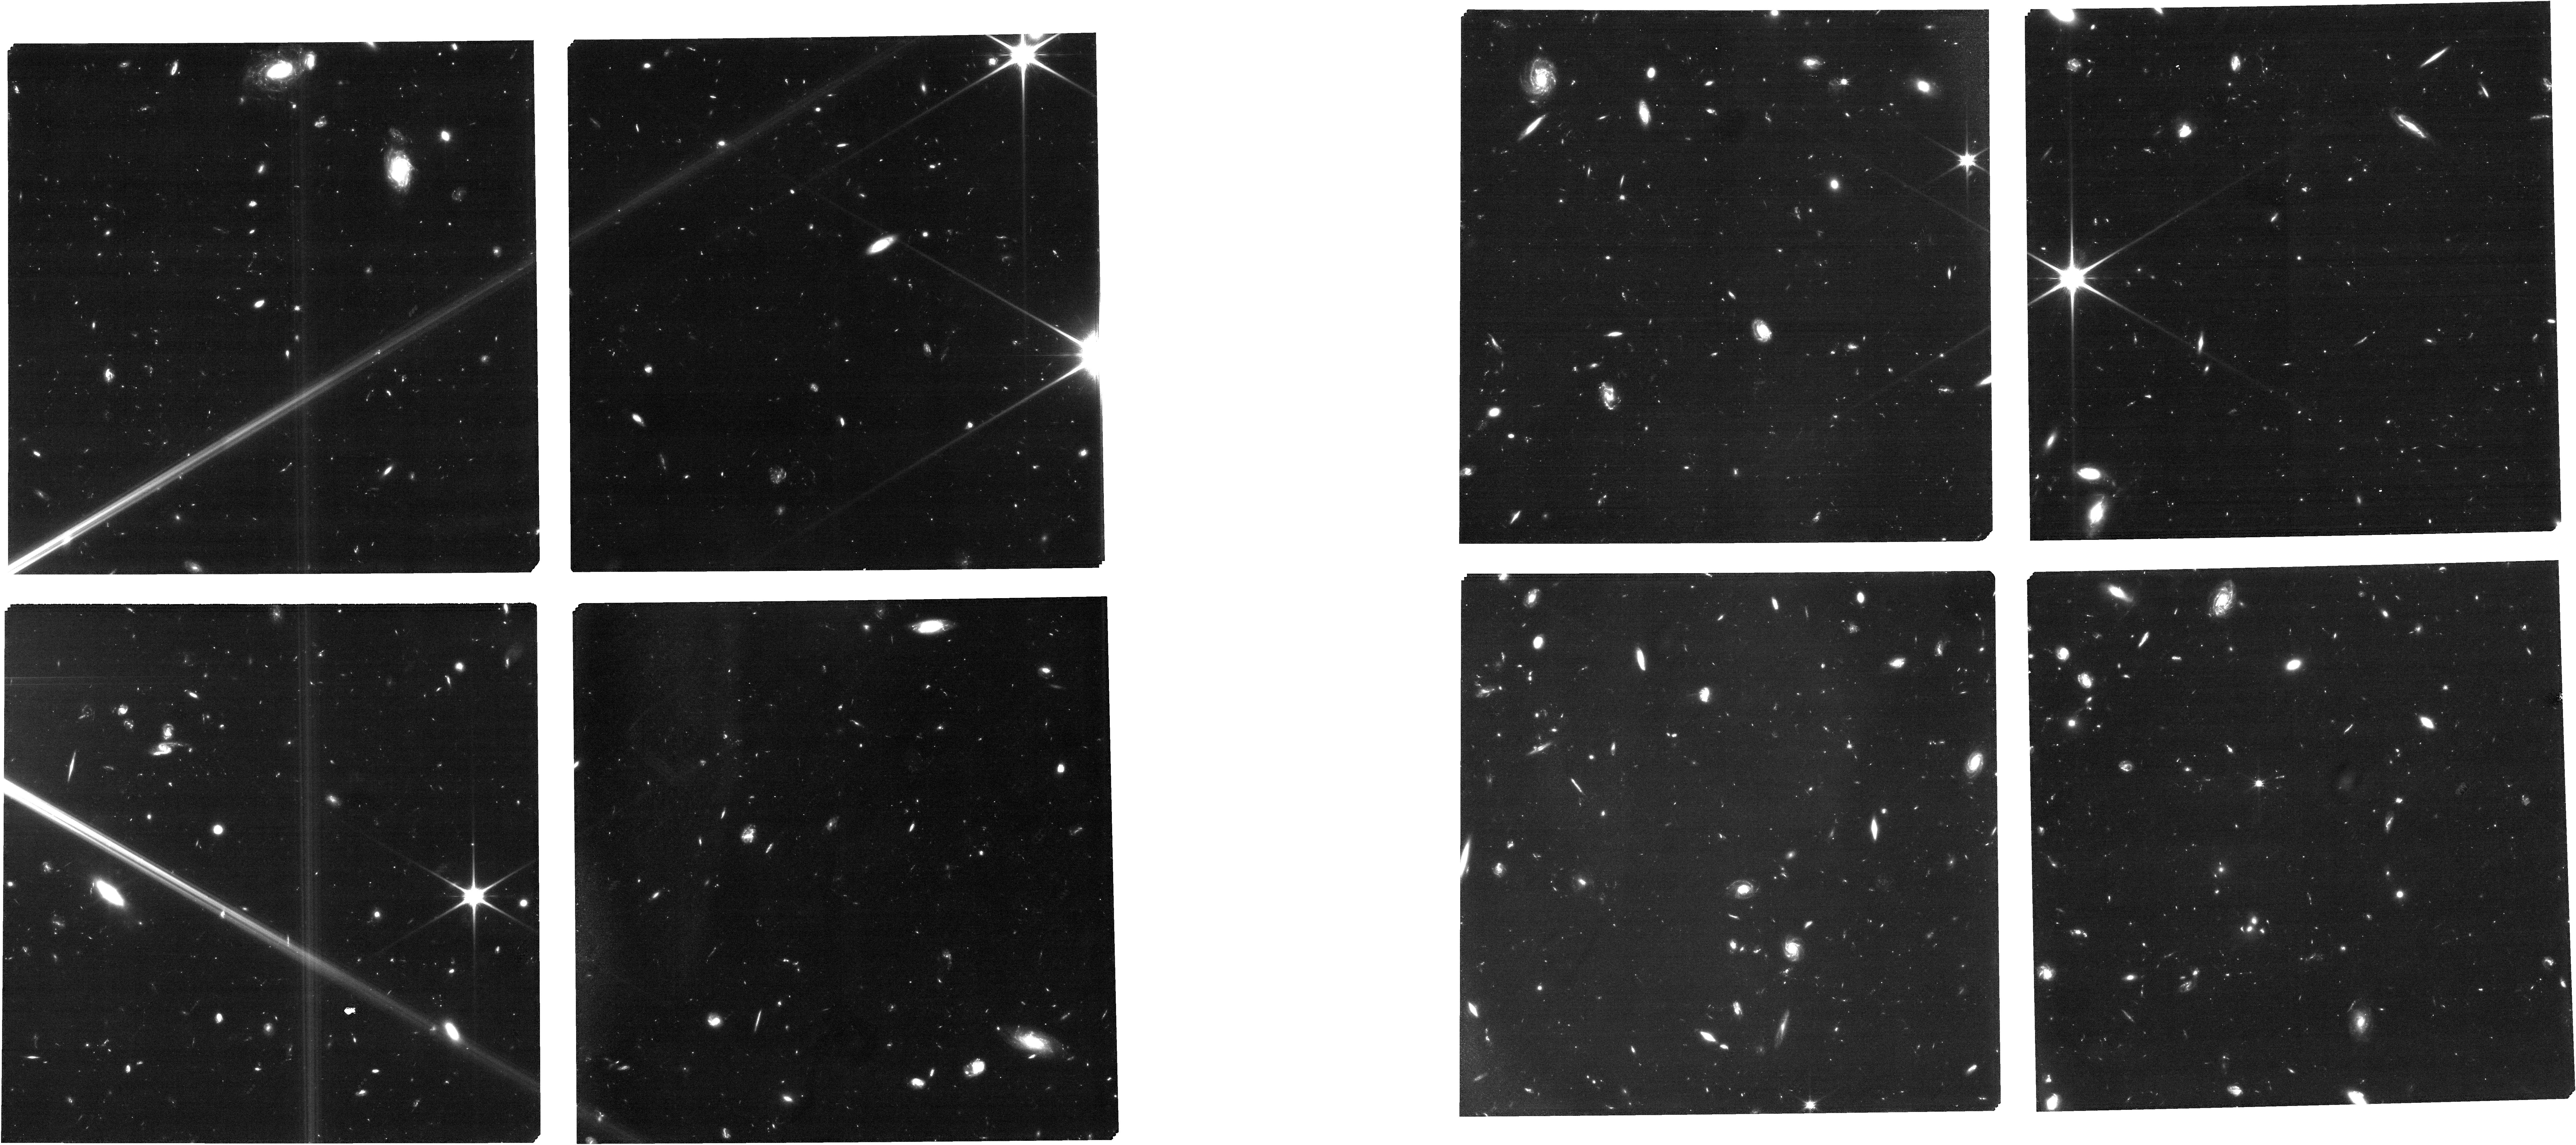
Target: v16
Instrument: NIRCAM
Filter: F090W
Exposure: 4.4 h
Observation ID: jw01199-o021_t014_nircam_clear-f090w

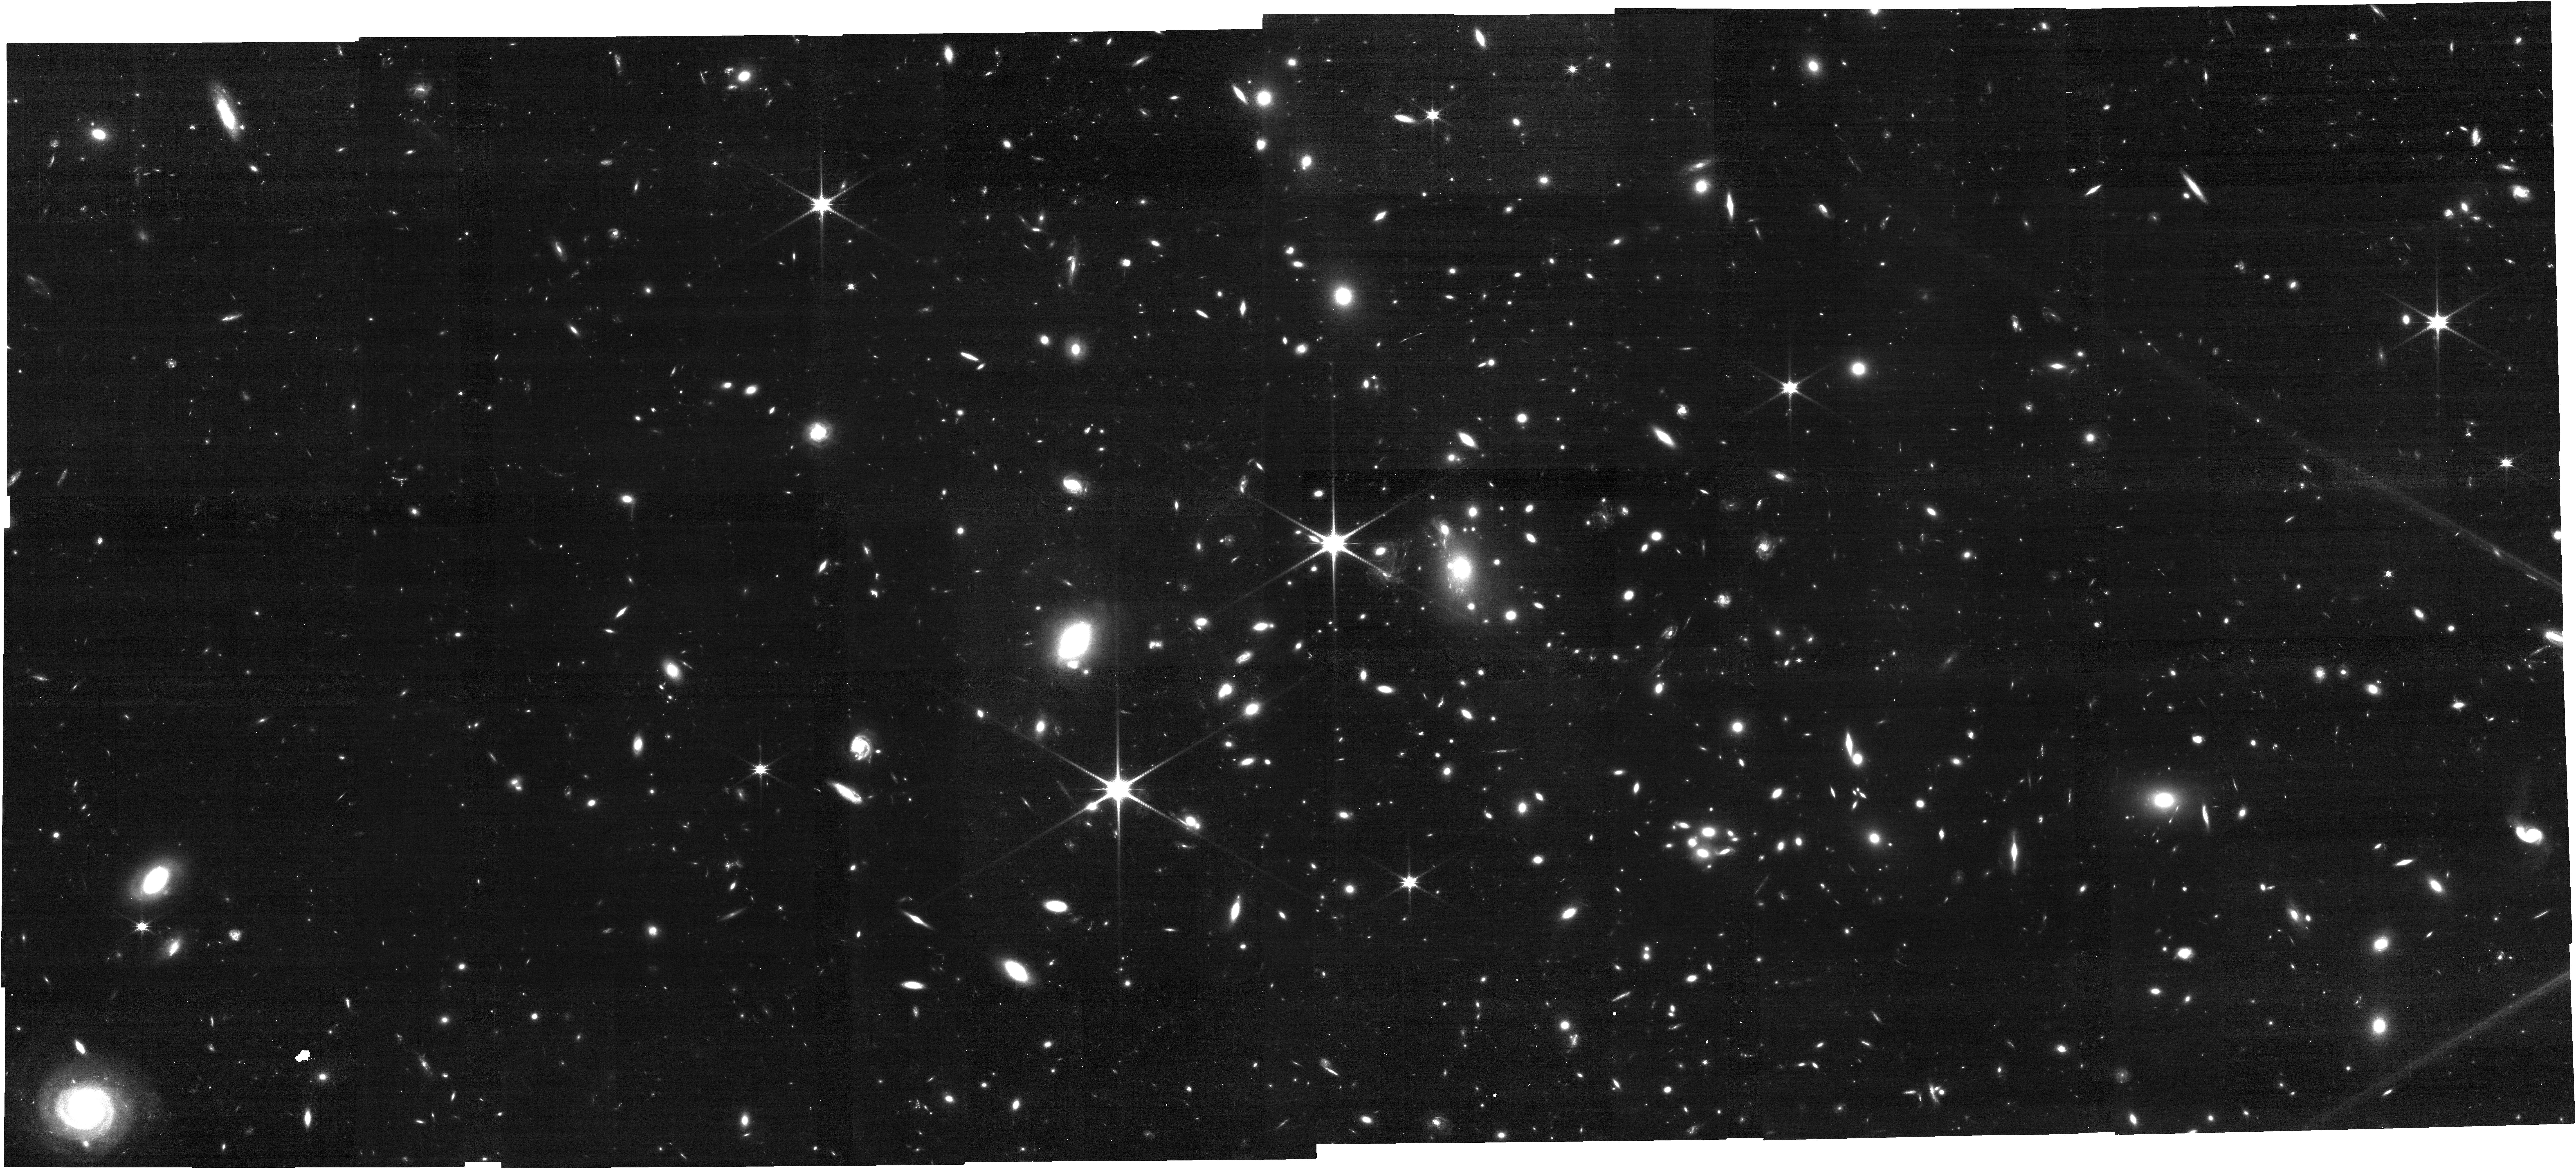
Target: MACS-J1149.6+2223
Instrument: NIRCAM
Filter: F115W
Exposure: 1.1 h
Observation ID: jw01199-o005_t001_nircam_clear-f115w

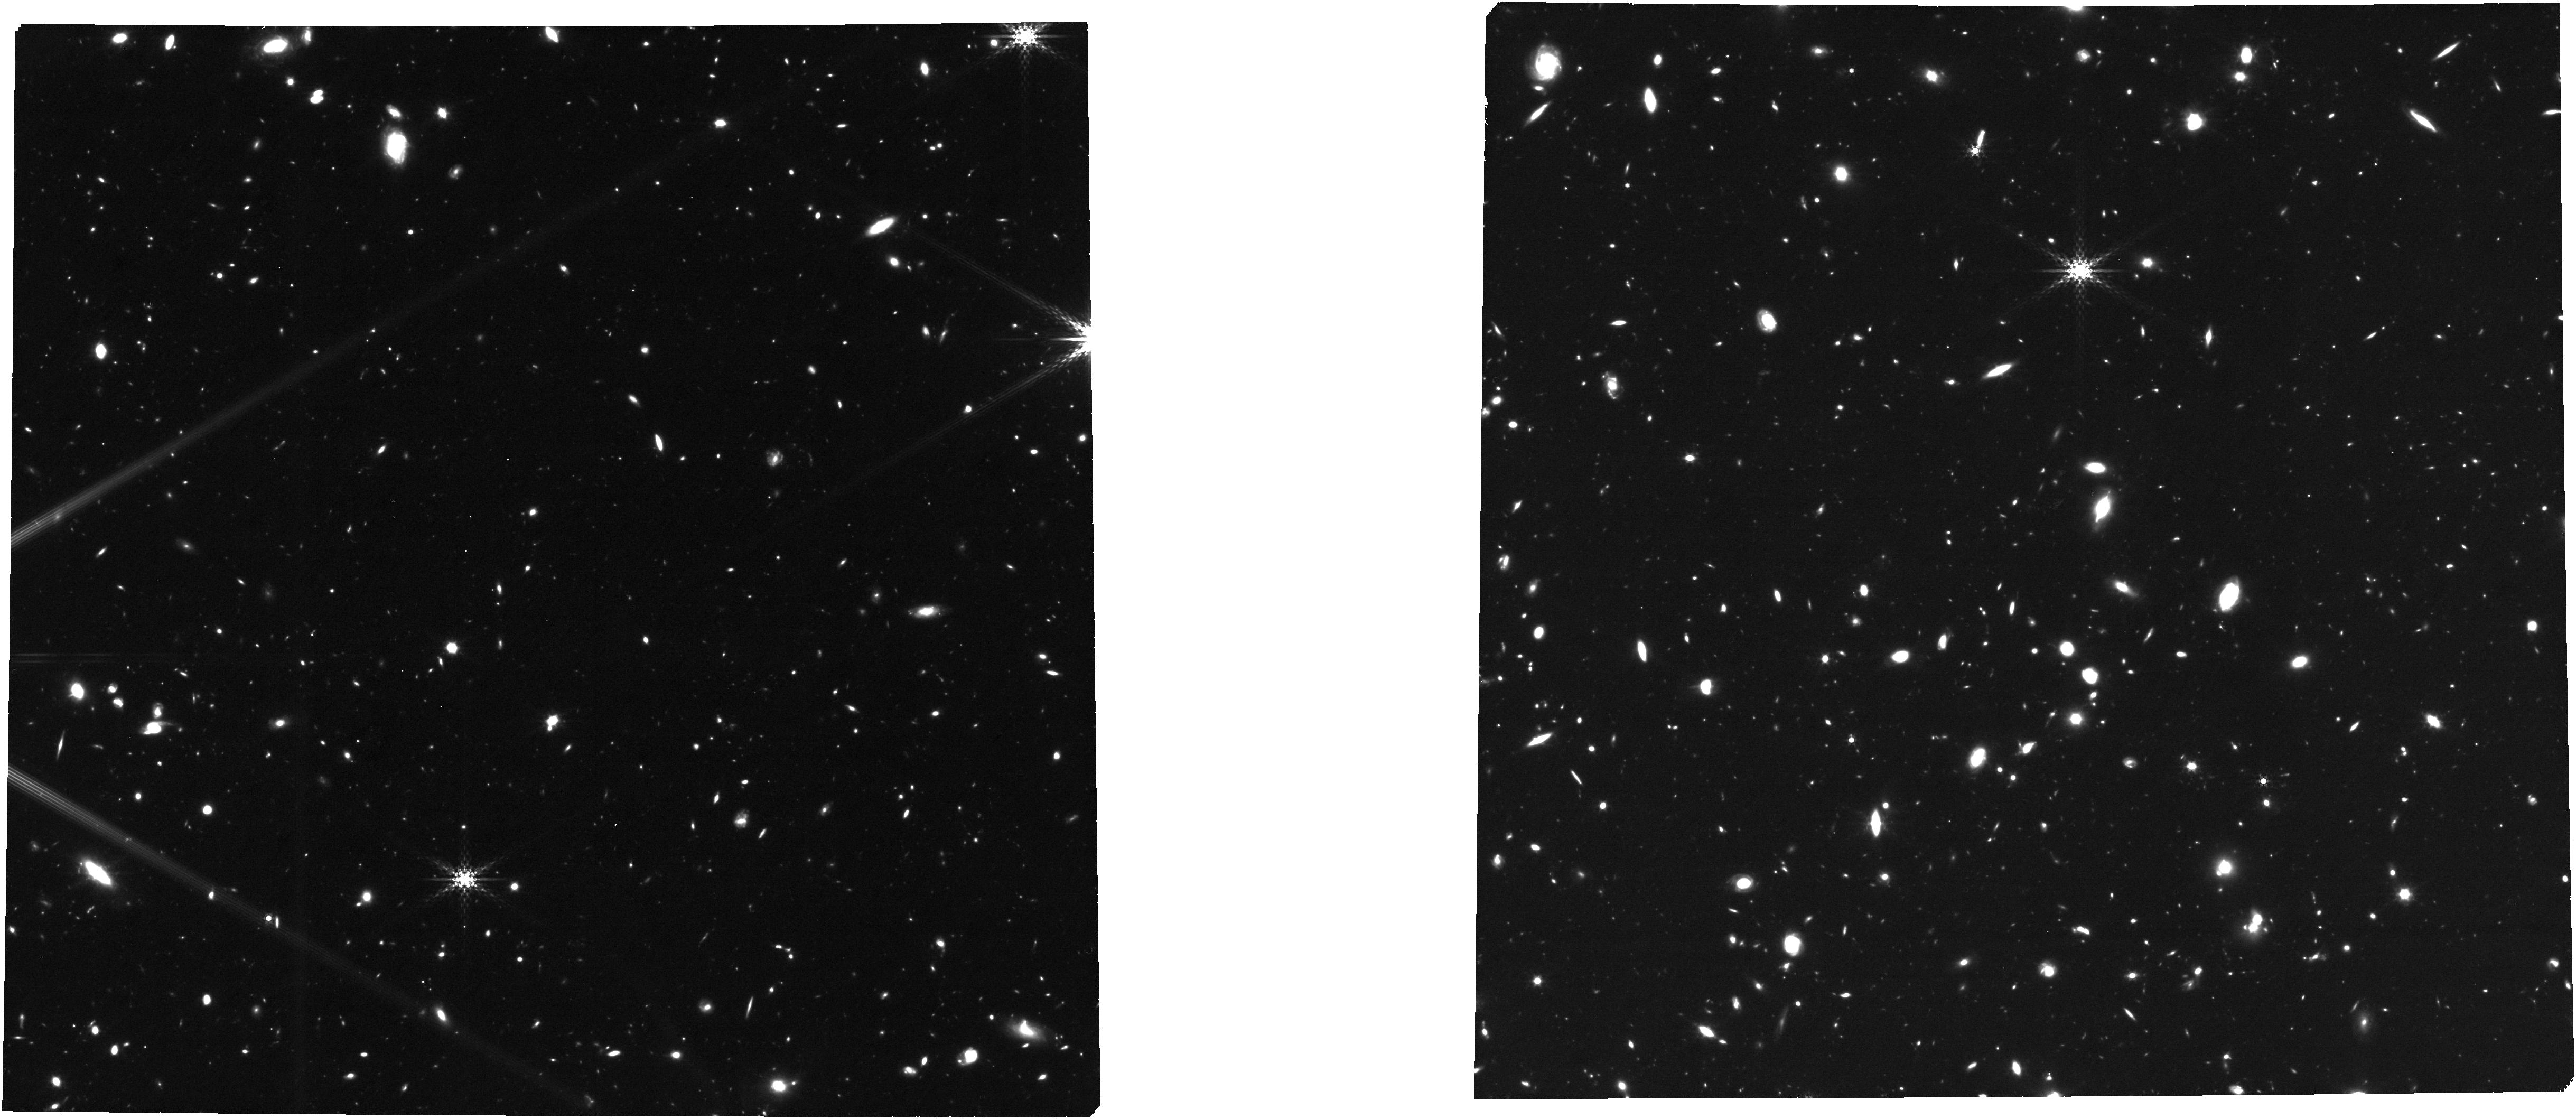
Target: v16
Instrument: NIRCAM
Filter: F410M
Exposure: 4.4 h
Observation ID: jw01199-o021_t014_nircam_clear-f410m

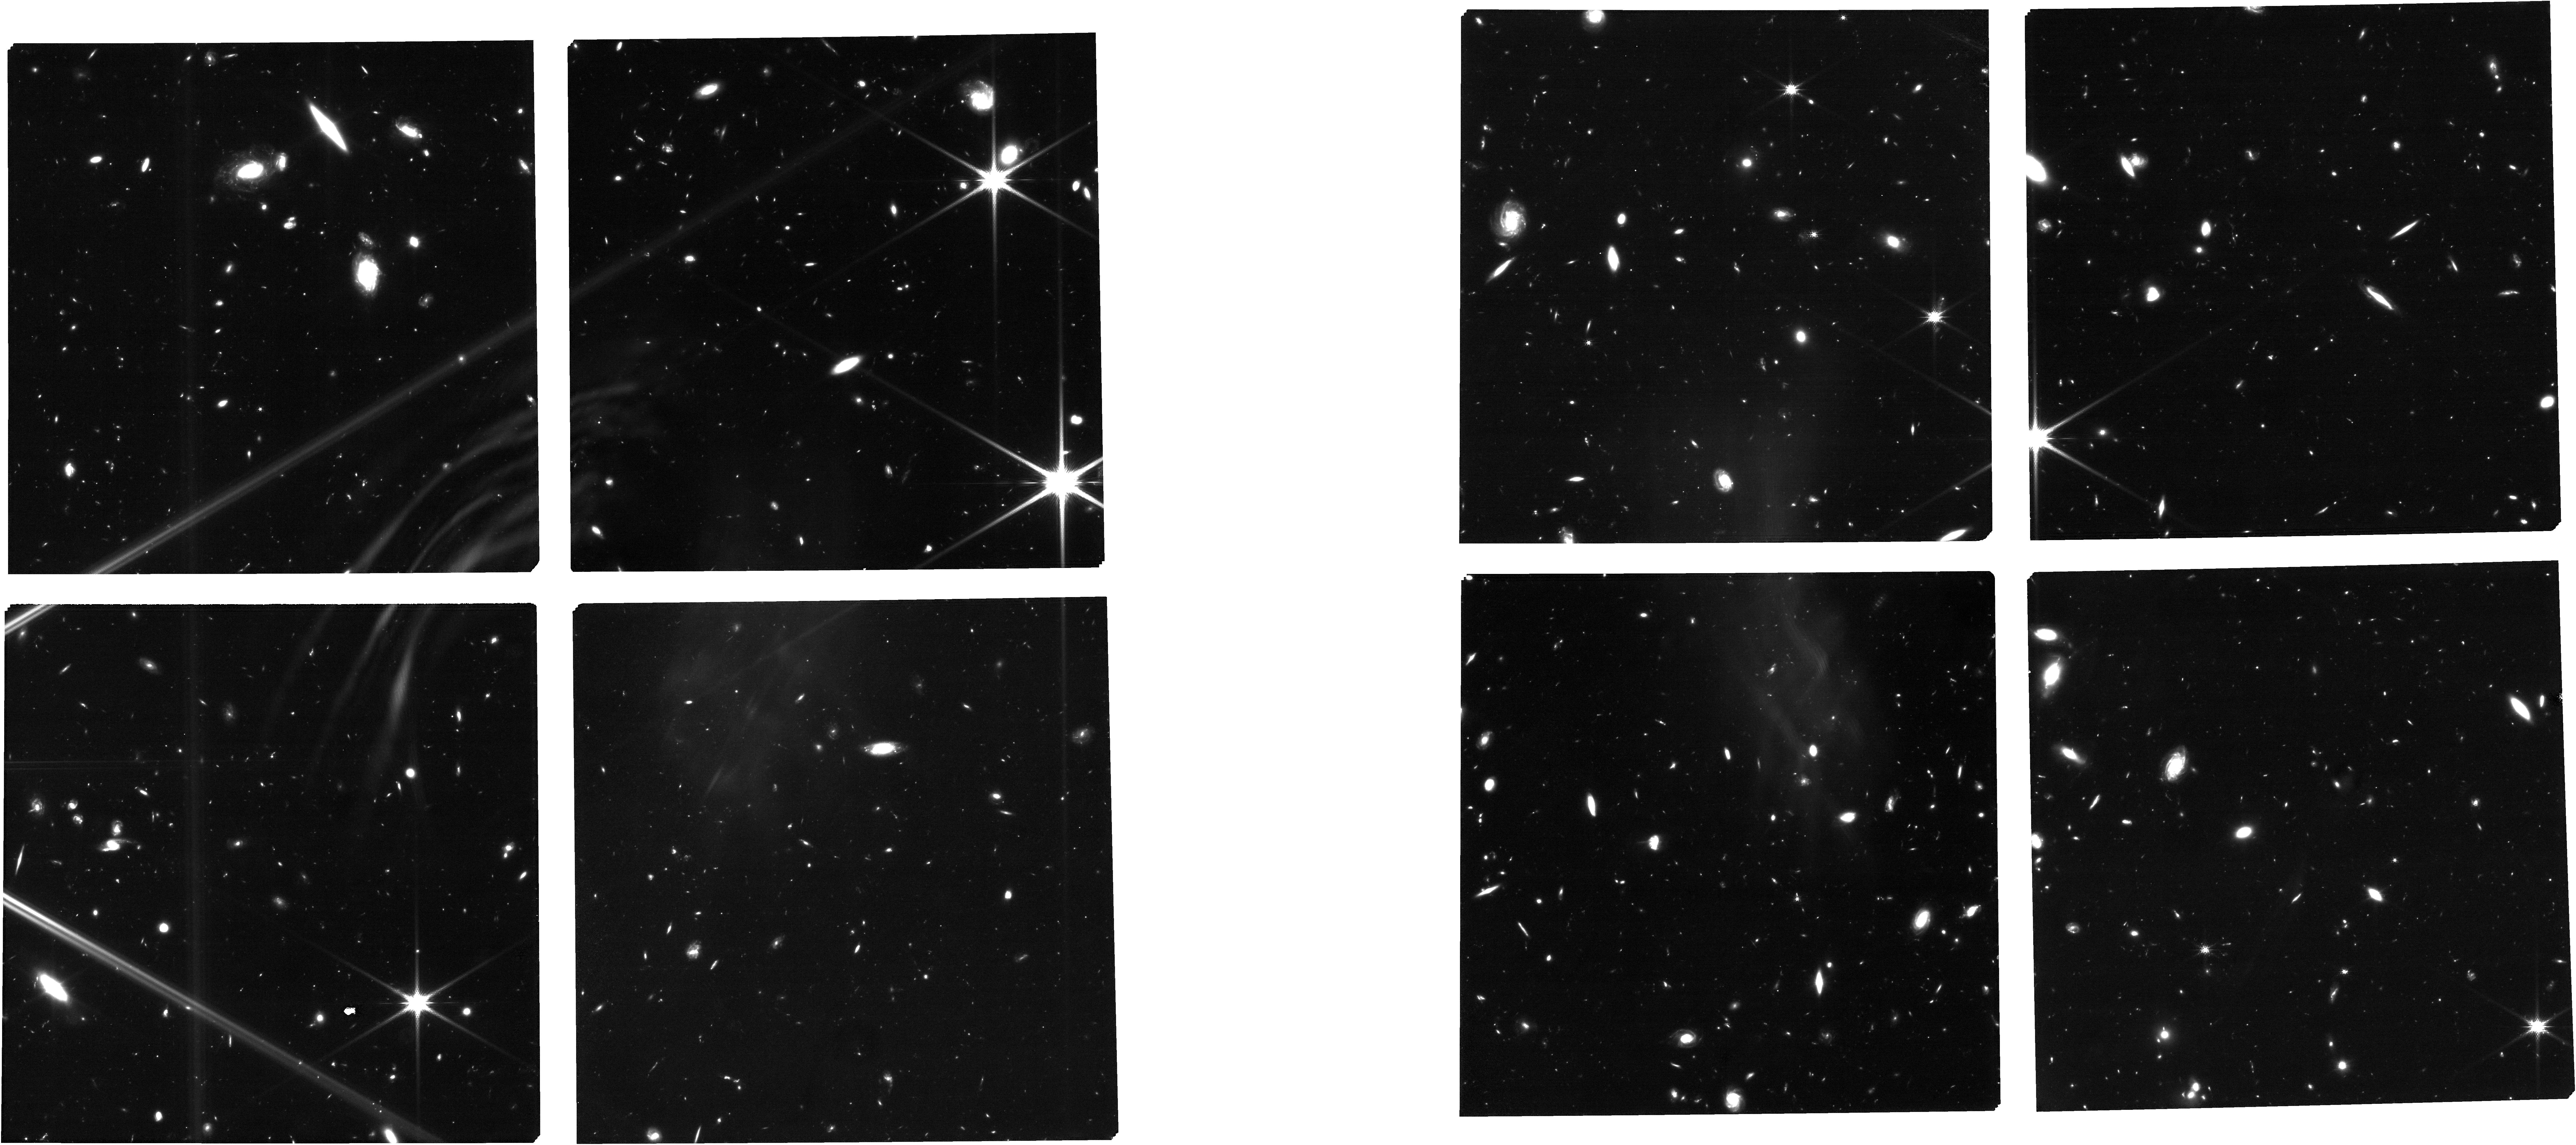
Target: v16
Instrument: NIRCAM
Filter: F150W
Exposure: 4.4 h
Observation ID: jw01199-o022_t014_nircam_clear-f150w

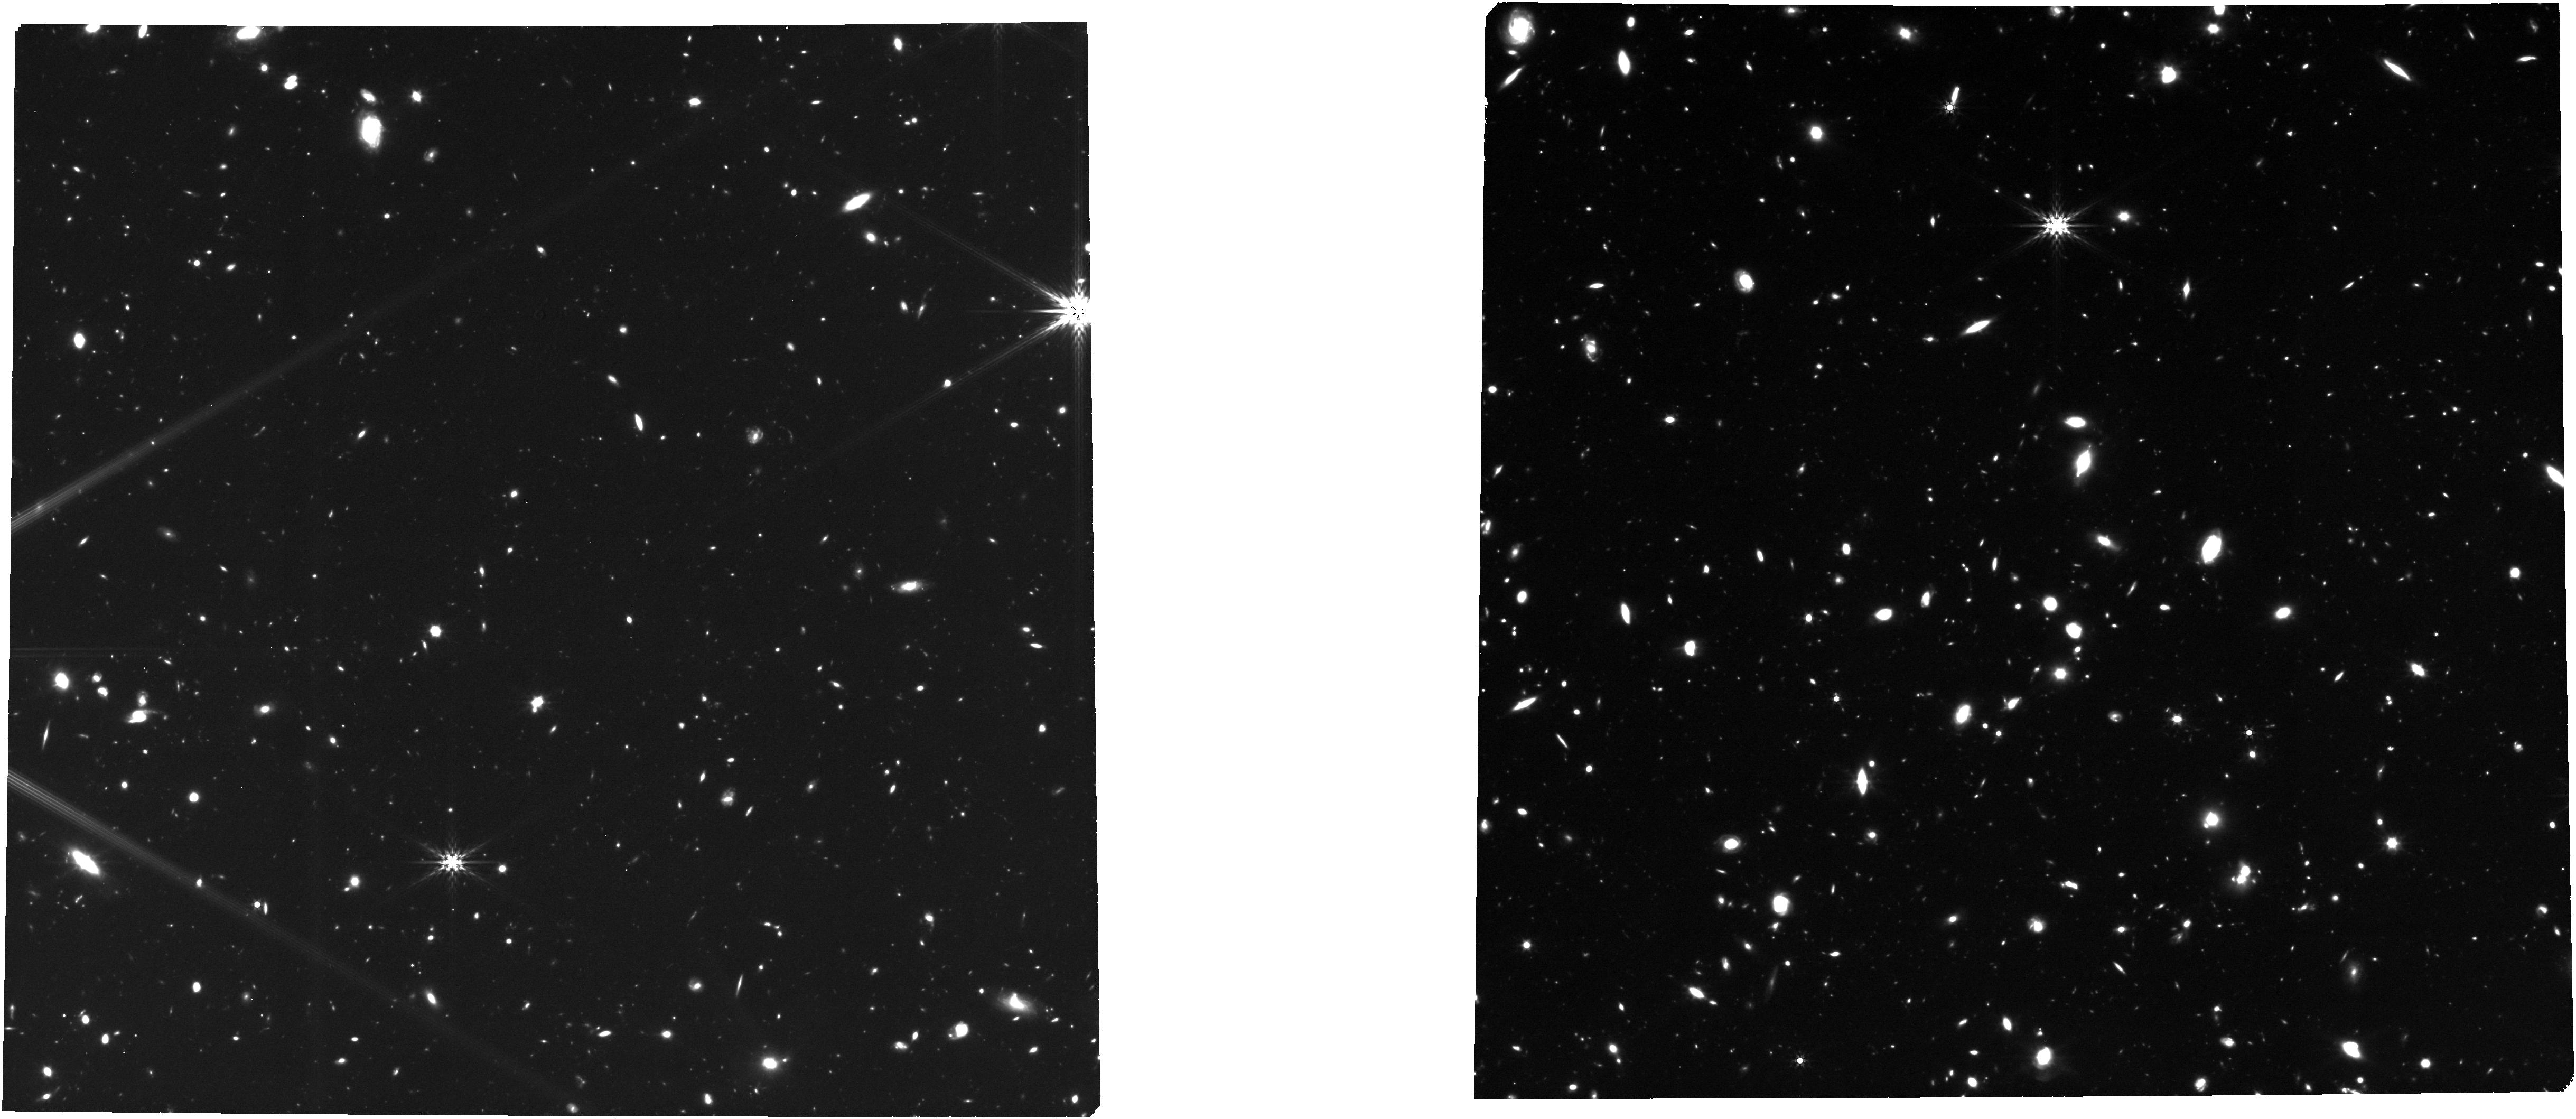
Target: v16
Instrument: NIRCAM
Filter: F444W
Exposure: 4.4 h
Observation ID: jw01199-o023_t014_nircam_clear-f444w

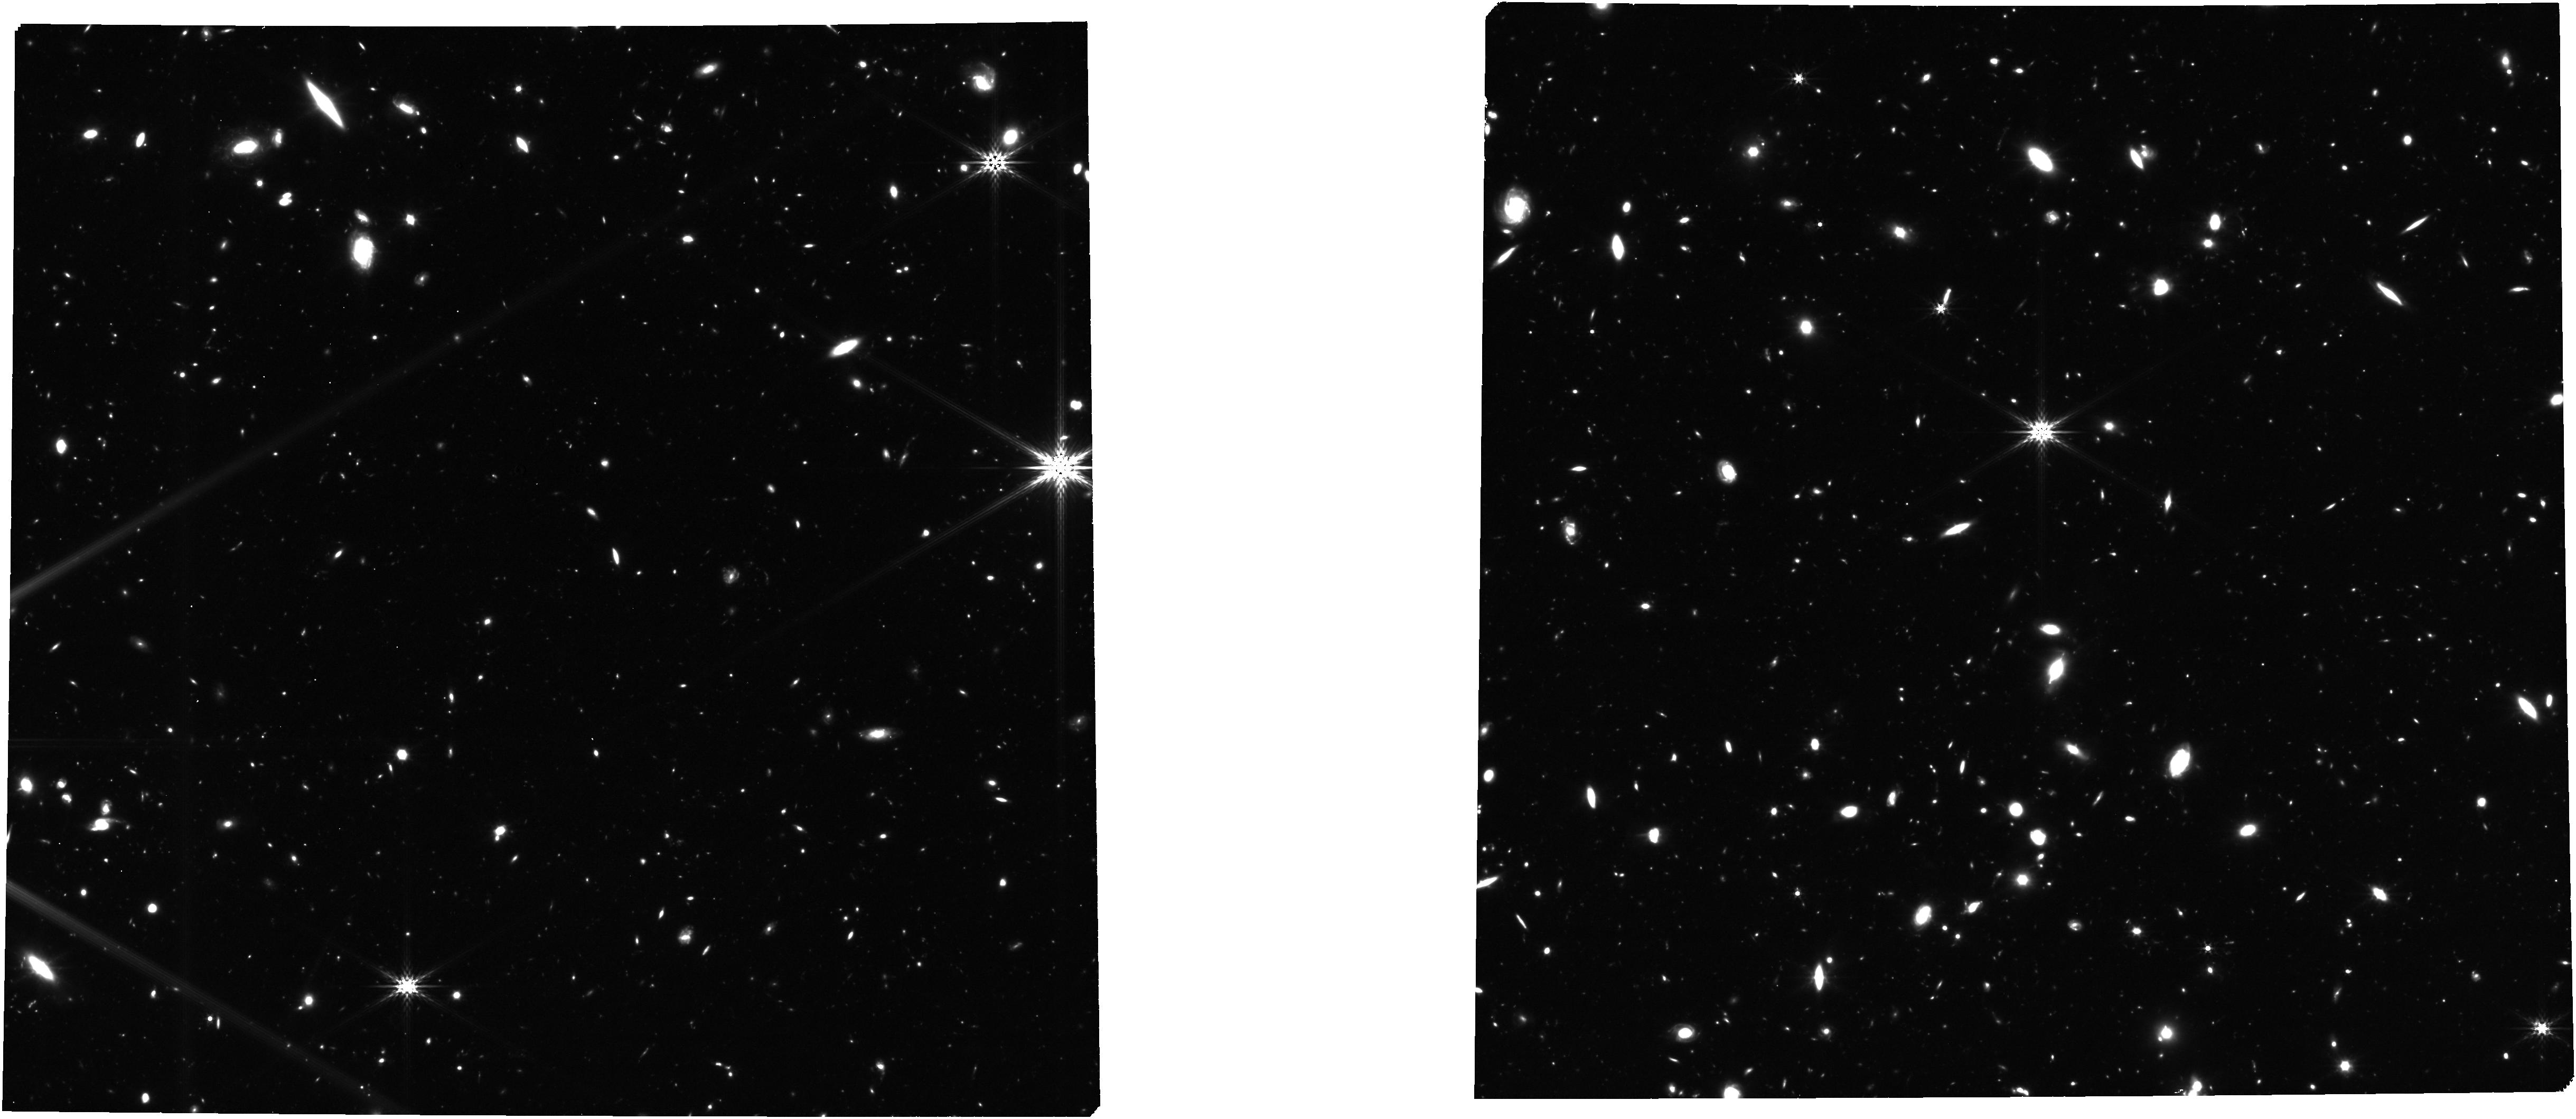
Target: v16
Instrument: NIRCAM
Filter: F356W
Exposure: 4.4 h
Observation ID: jw01199-o022_t014_nircam_clear-f356w

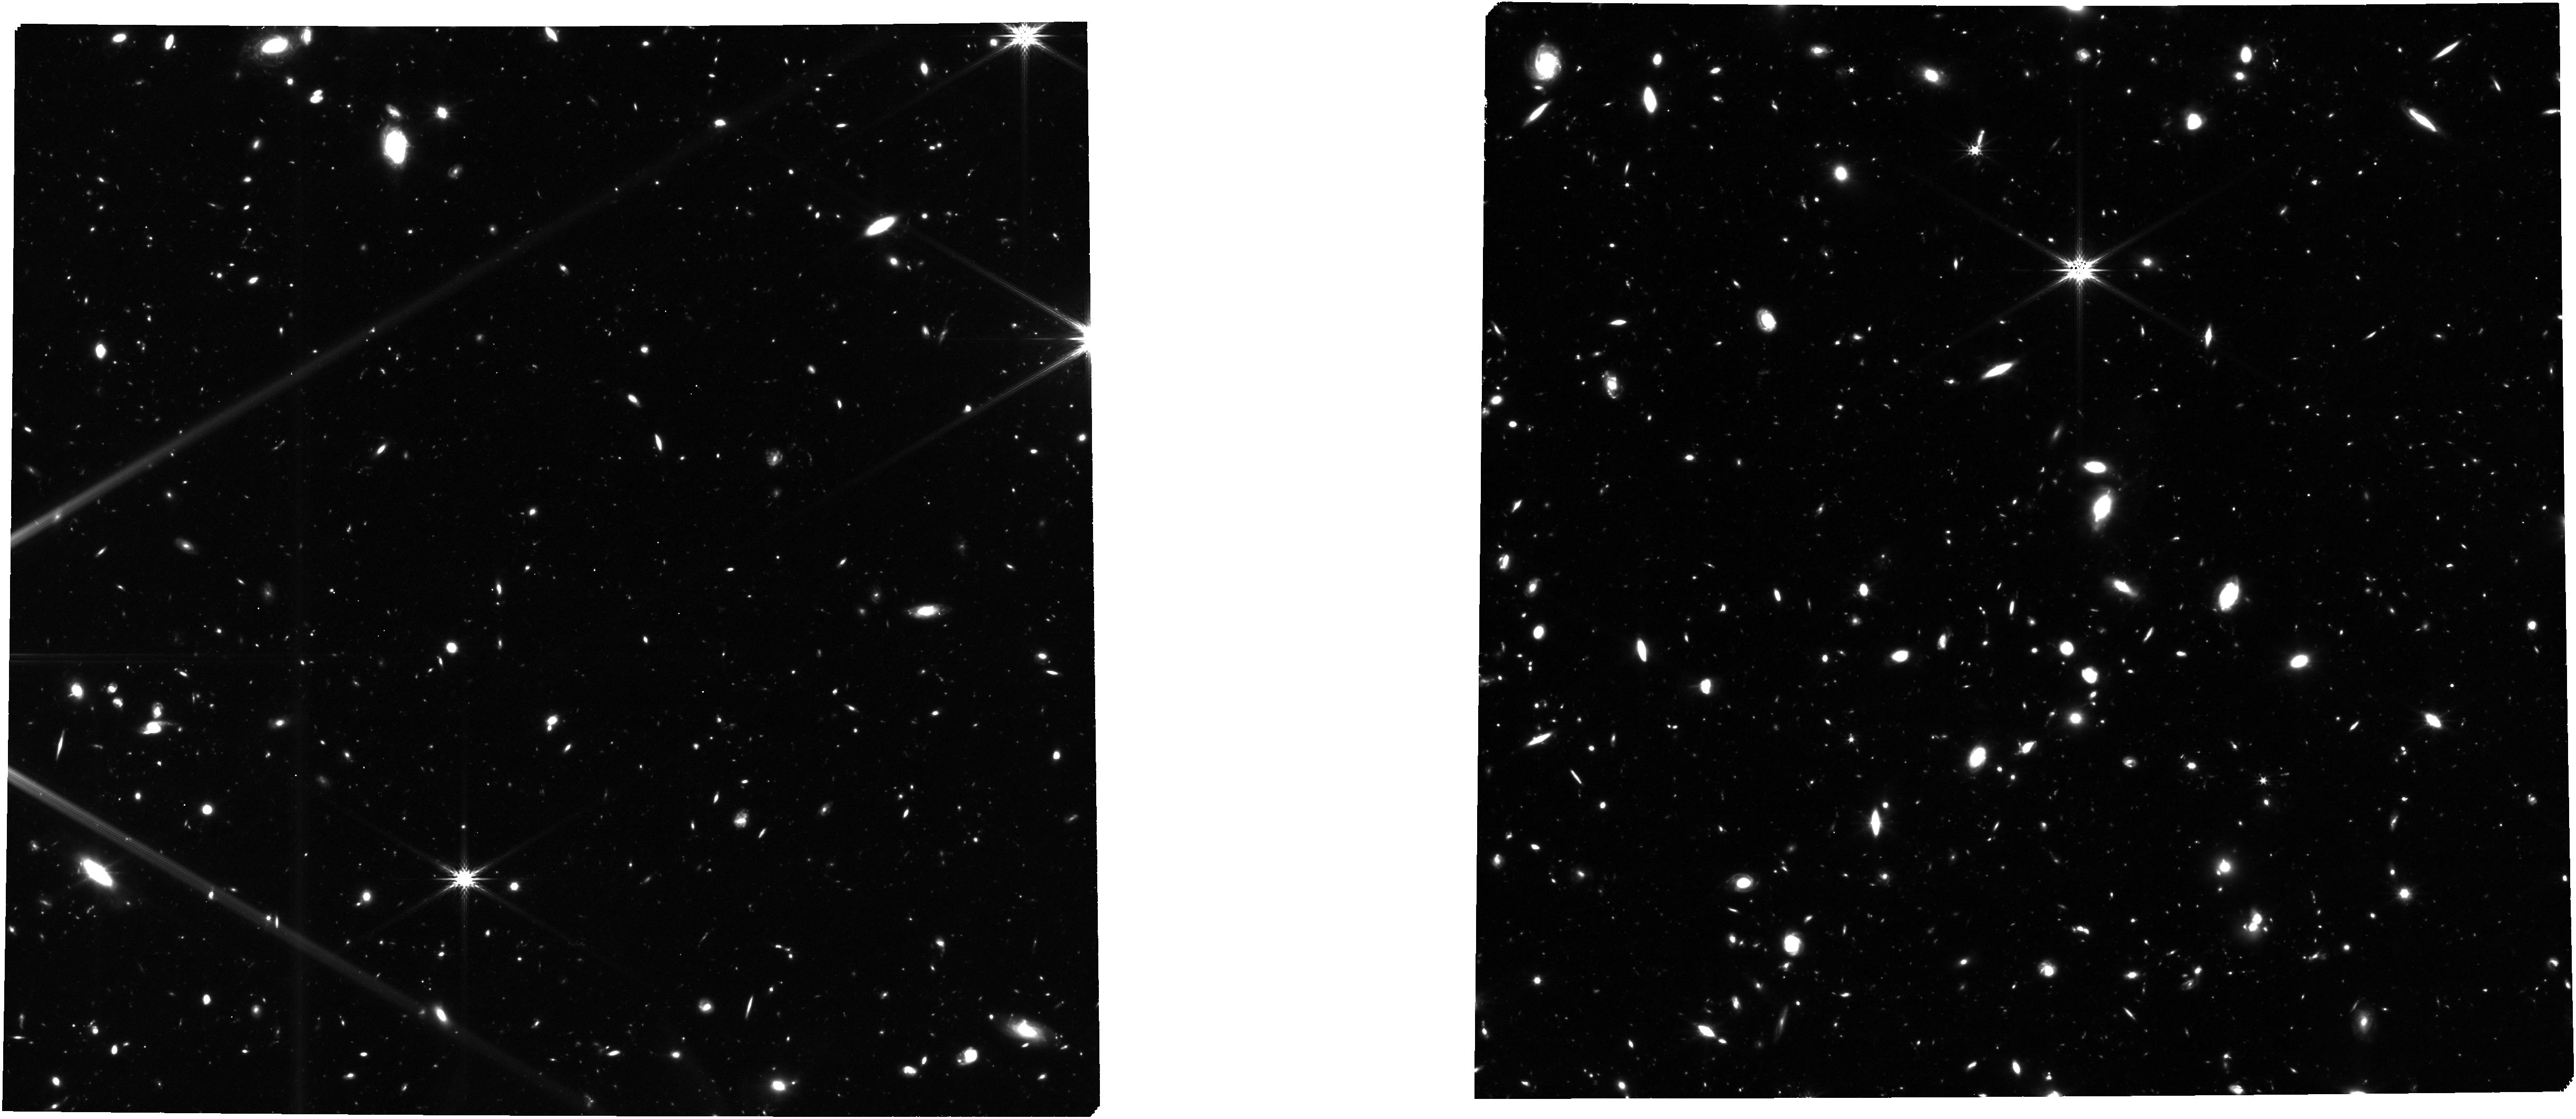
Target: v16
Instrument: NIRCAM
Filter: F277W
Exposure: 4.4 h
Observation ID: jw01199-o020_t014_nircam_clear-f277w

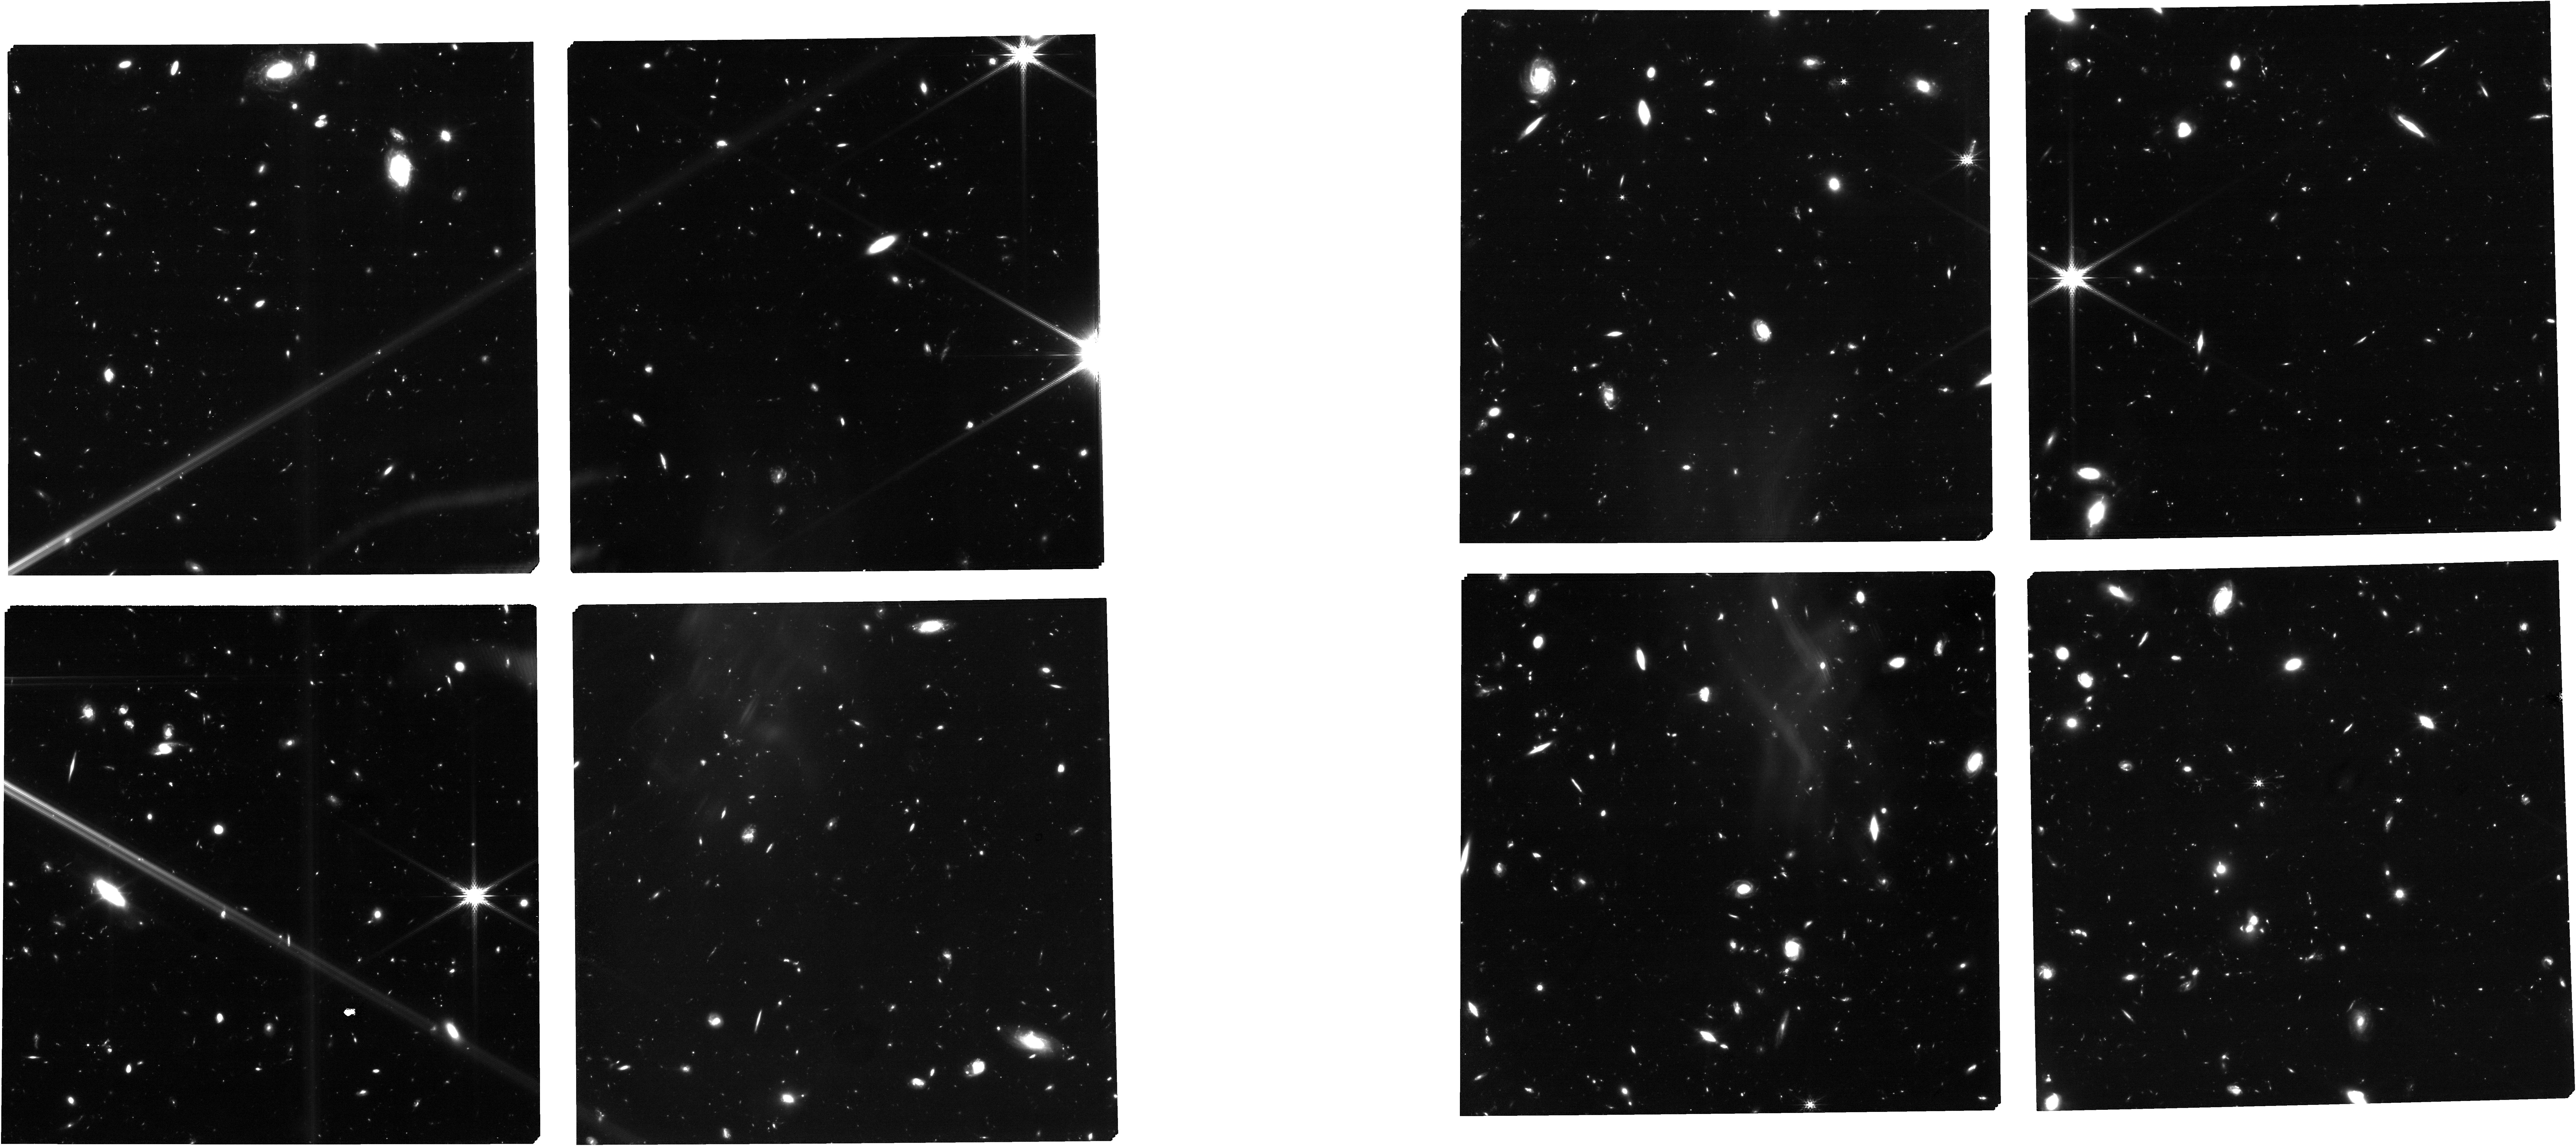
Target: v16
Instrument: NIRCAM
Filter: F200W
Exposure: 4.4 h
Observation ID: jw01199-o020_t014_nircam_clear-f200w

The metallicity of galaxies in the MACS J1149.5+2223 field (PI: Stiavelli, Massimo)

The overall goal of this investigation is to study the formation and evolution of early type galaxies and their relation to their star forming progenitors. This is accomplished by obtaining NIRCam imaging data and NIRSpec multiobject MSA spectroscopy of a sample of both early and late type galaxies to determine their metallicity and, when possible, metal abundance ratios and correlate them with other global galaxy properties. The target field will be the Frontier Fields cluster MACS 1149.5+2223, and specifically our primary targets are MACS1149-JD1, a confirmed galaxy at z=9.1, and other star forming/passively evolving galaxies at z>3. The coordinated parallels for this program, deep NIRCam imaging of partly overlapping the HFF parallel field, will have no exclusive access period.